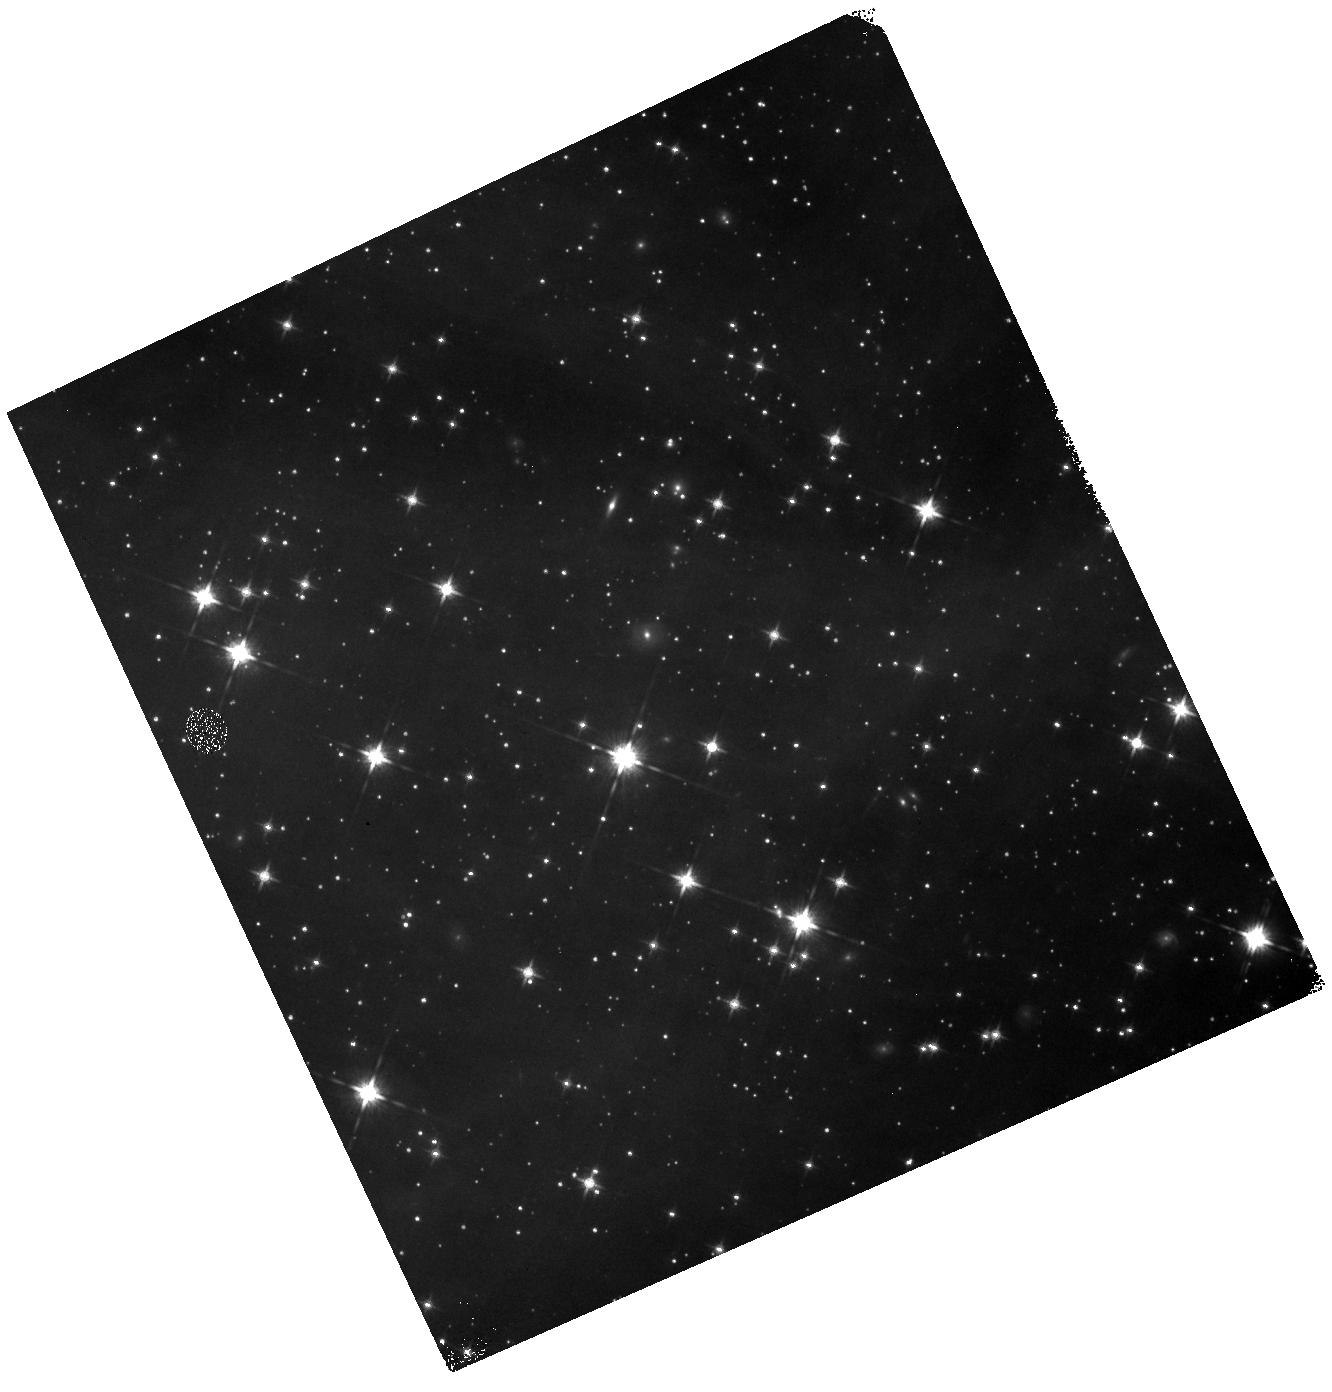
Target: field at RA 239.123°, Dec -37.905°. Instrument: WFC3/IR. Filter: F125W. Exposure: 11 min. Observation ID: hst_12036_02_wfc3_ir_f125w_ibgj02

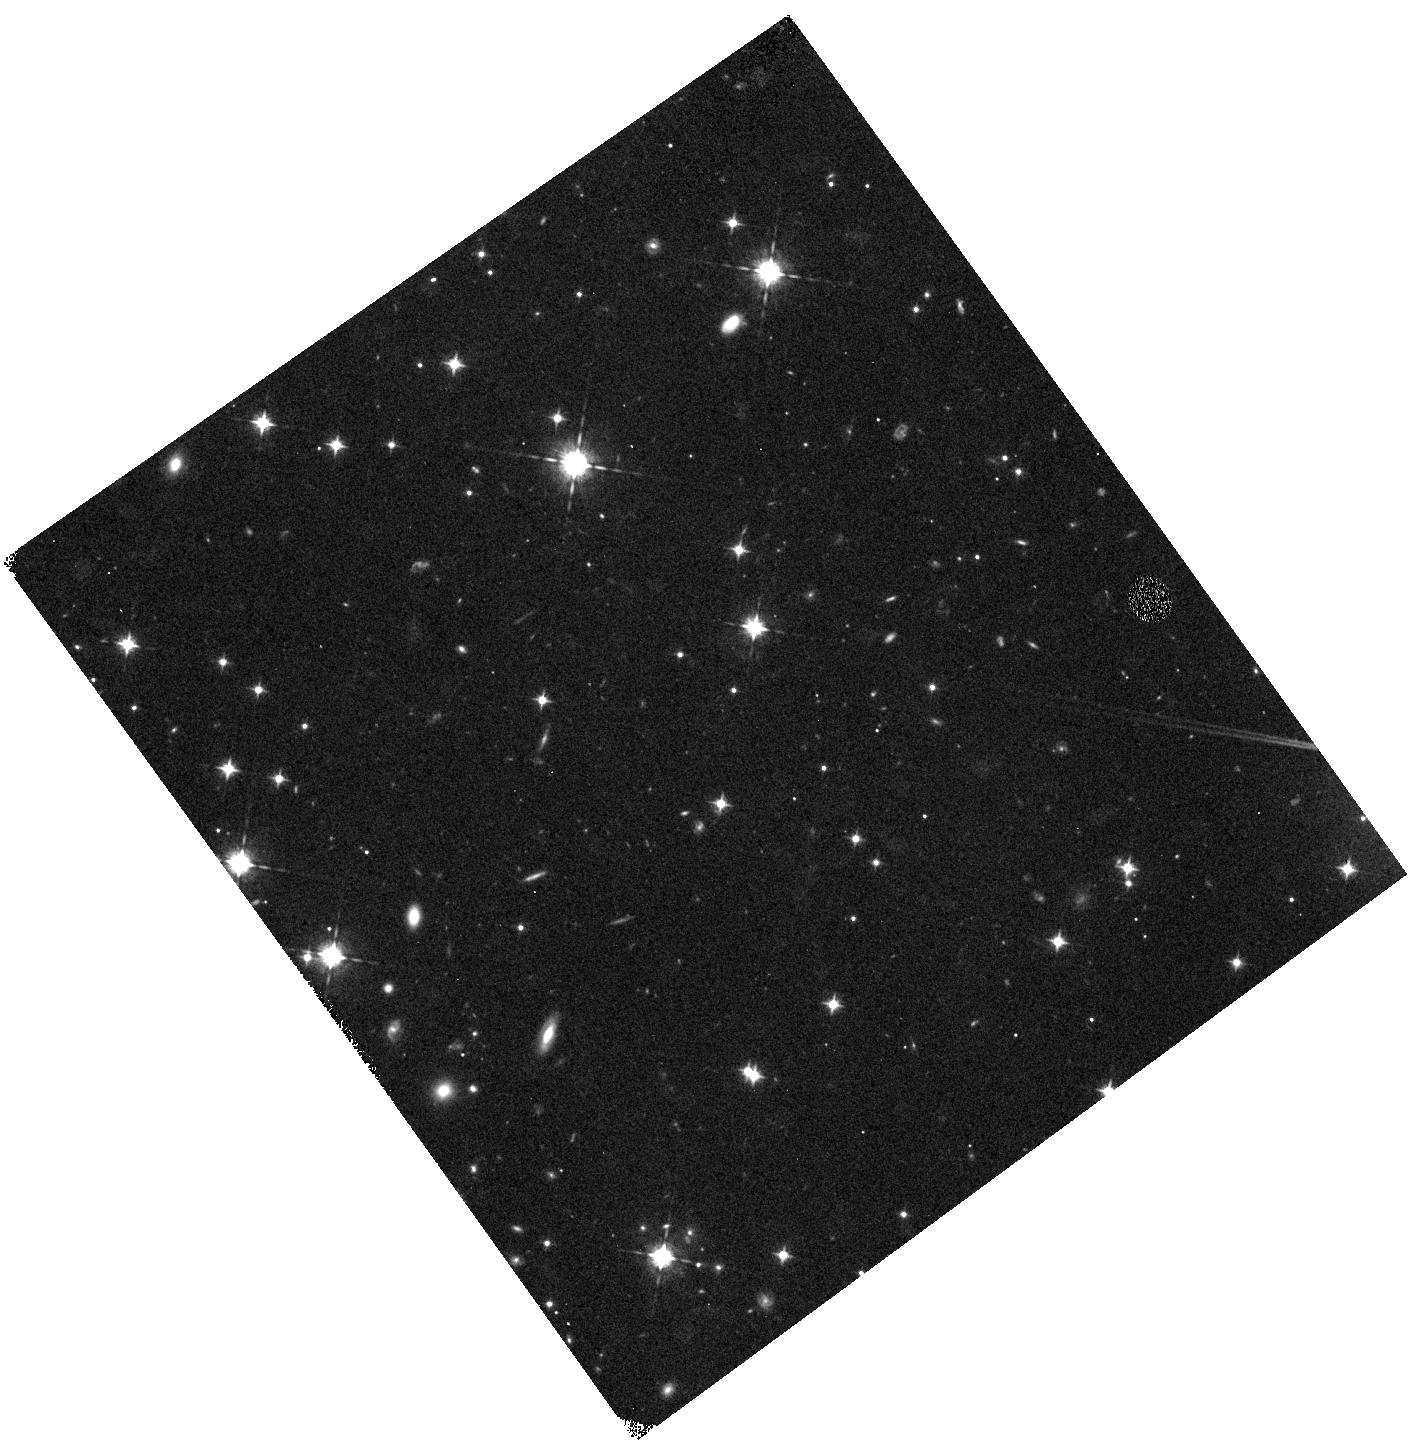
Target: field at RA 64.882°, Dec 29.182°. Instrument: WFC3/IR. Filter: F098M. Exposure: 41 min. Observation ID: hst_12036_01_wfc3_ir_f098m_ibgj01

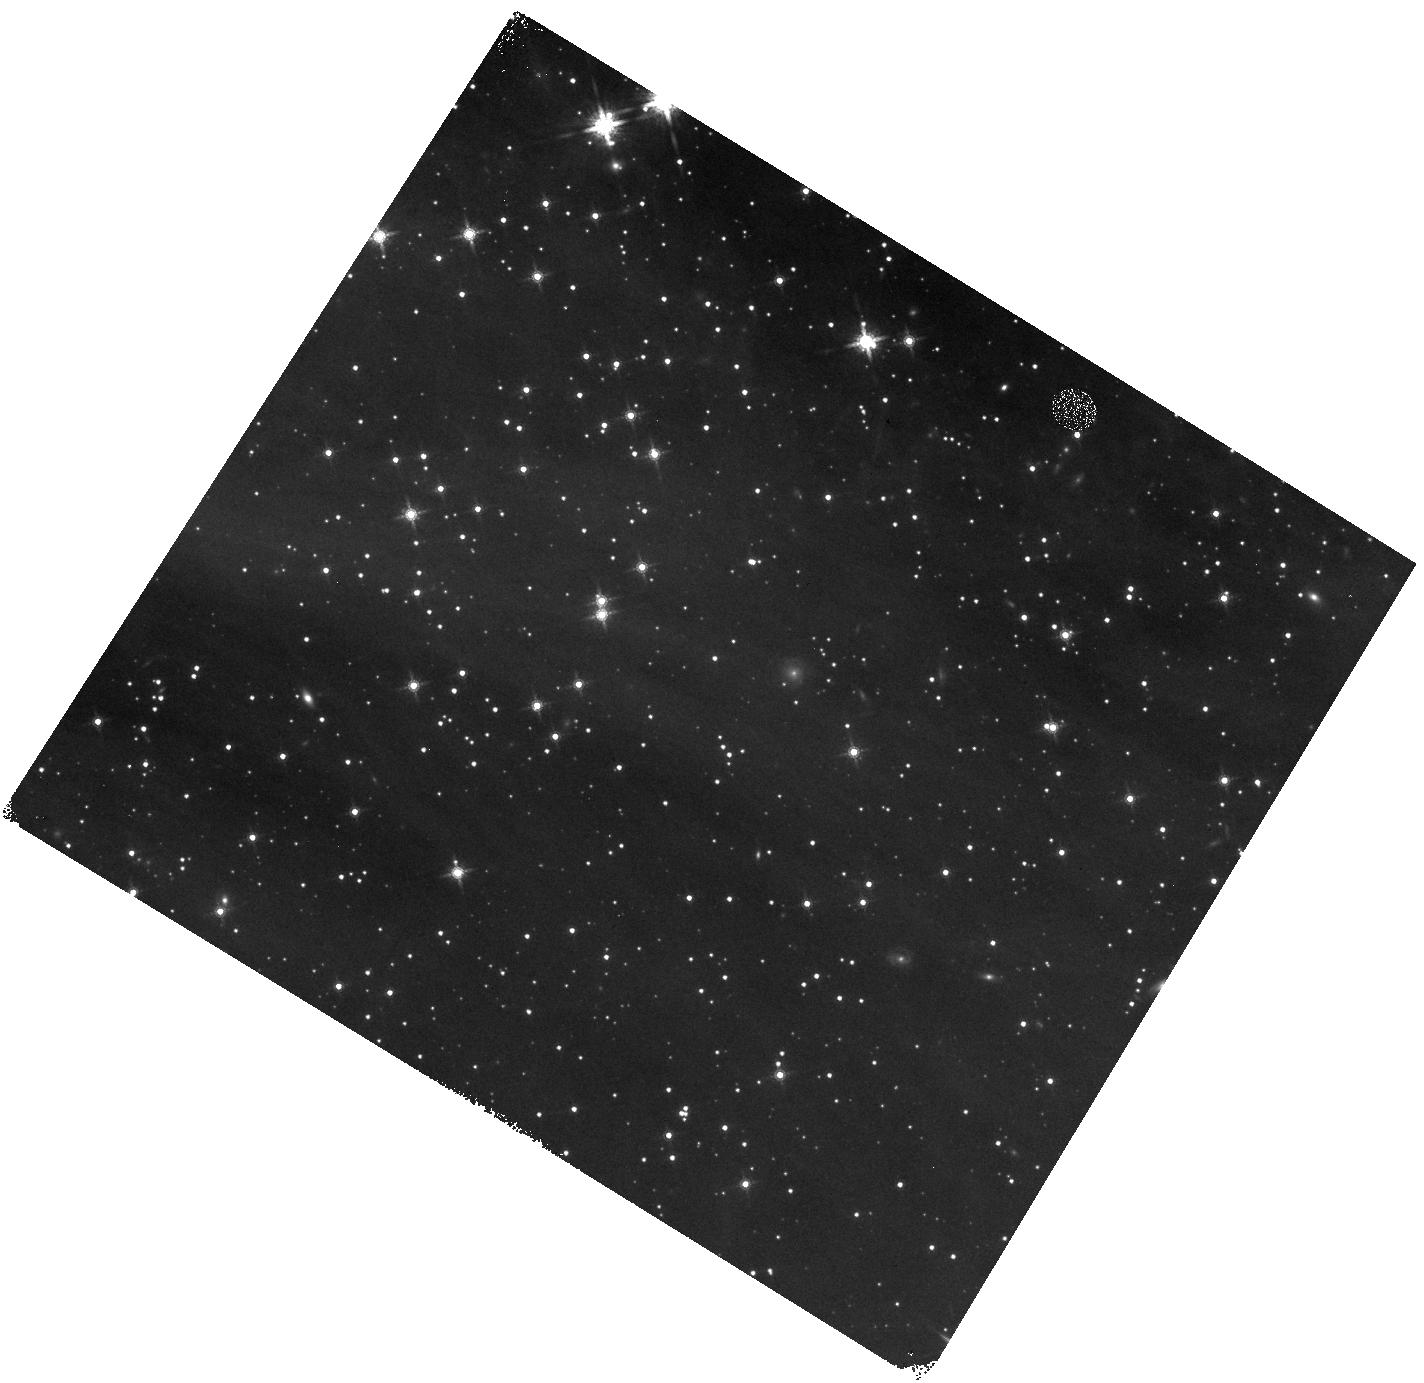
Target: field at RA 239.279°, Dec -37.774°. Instrument: WFC3/IR. Filter: F160W. Exposure: 8 min. Observation ID: hst_12036_53_wfc3_ir_f160w_ibgj53

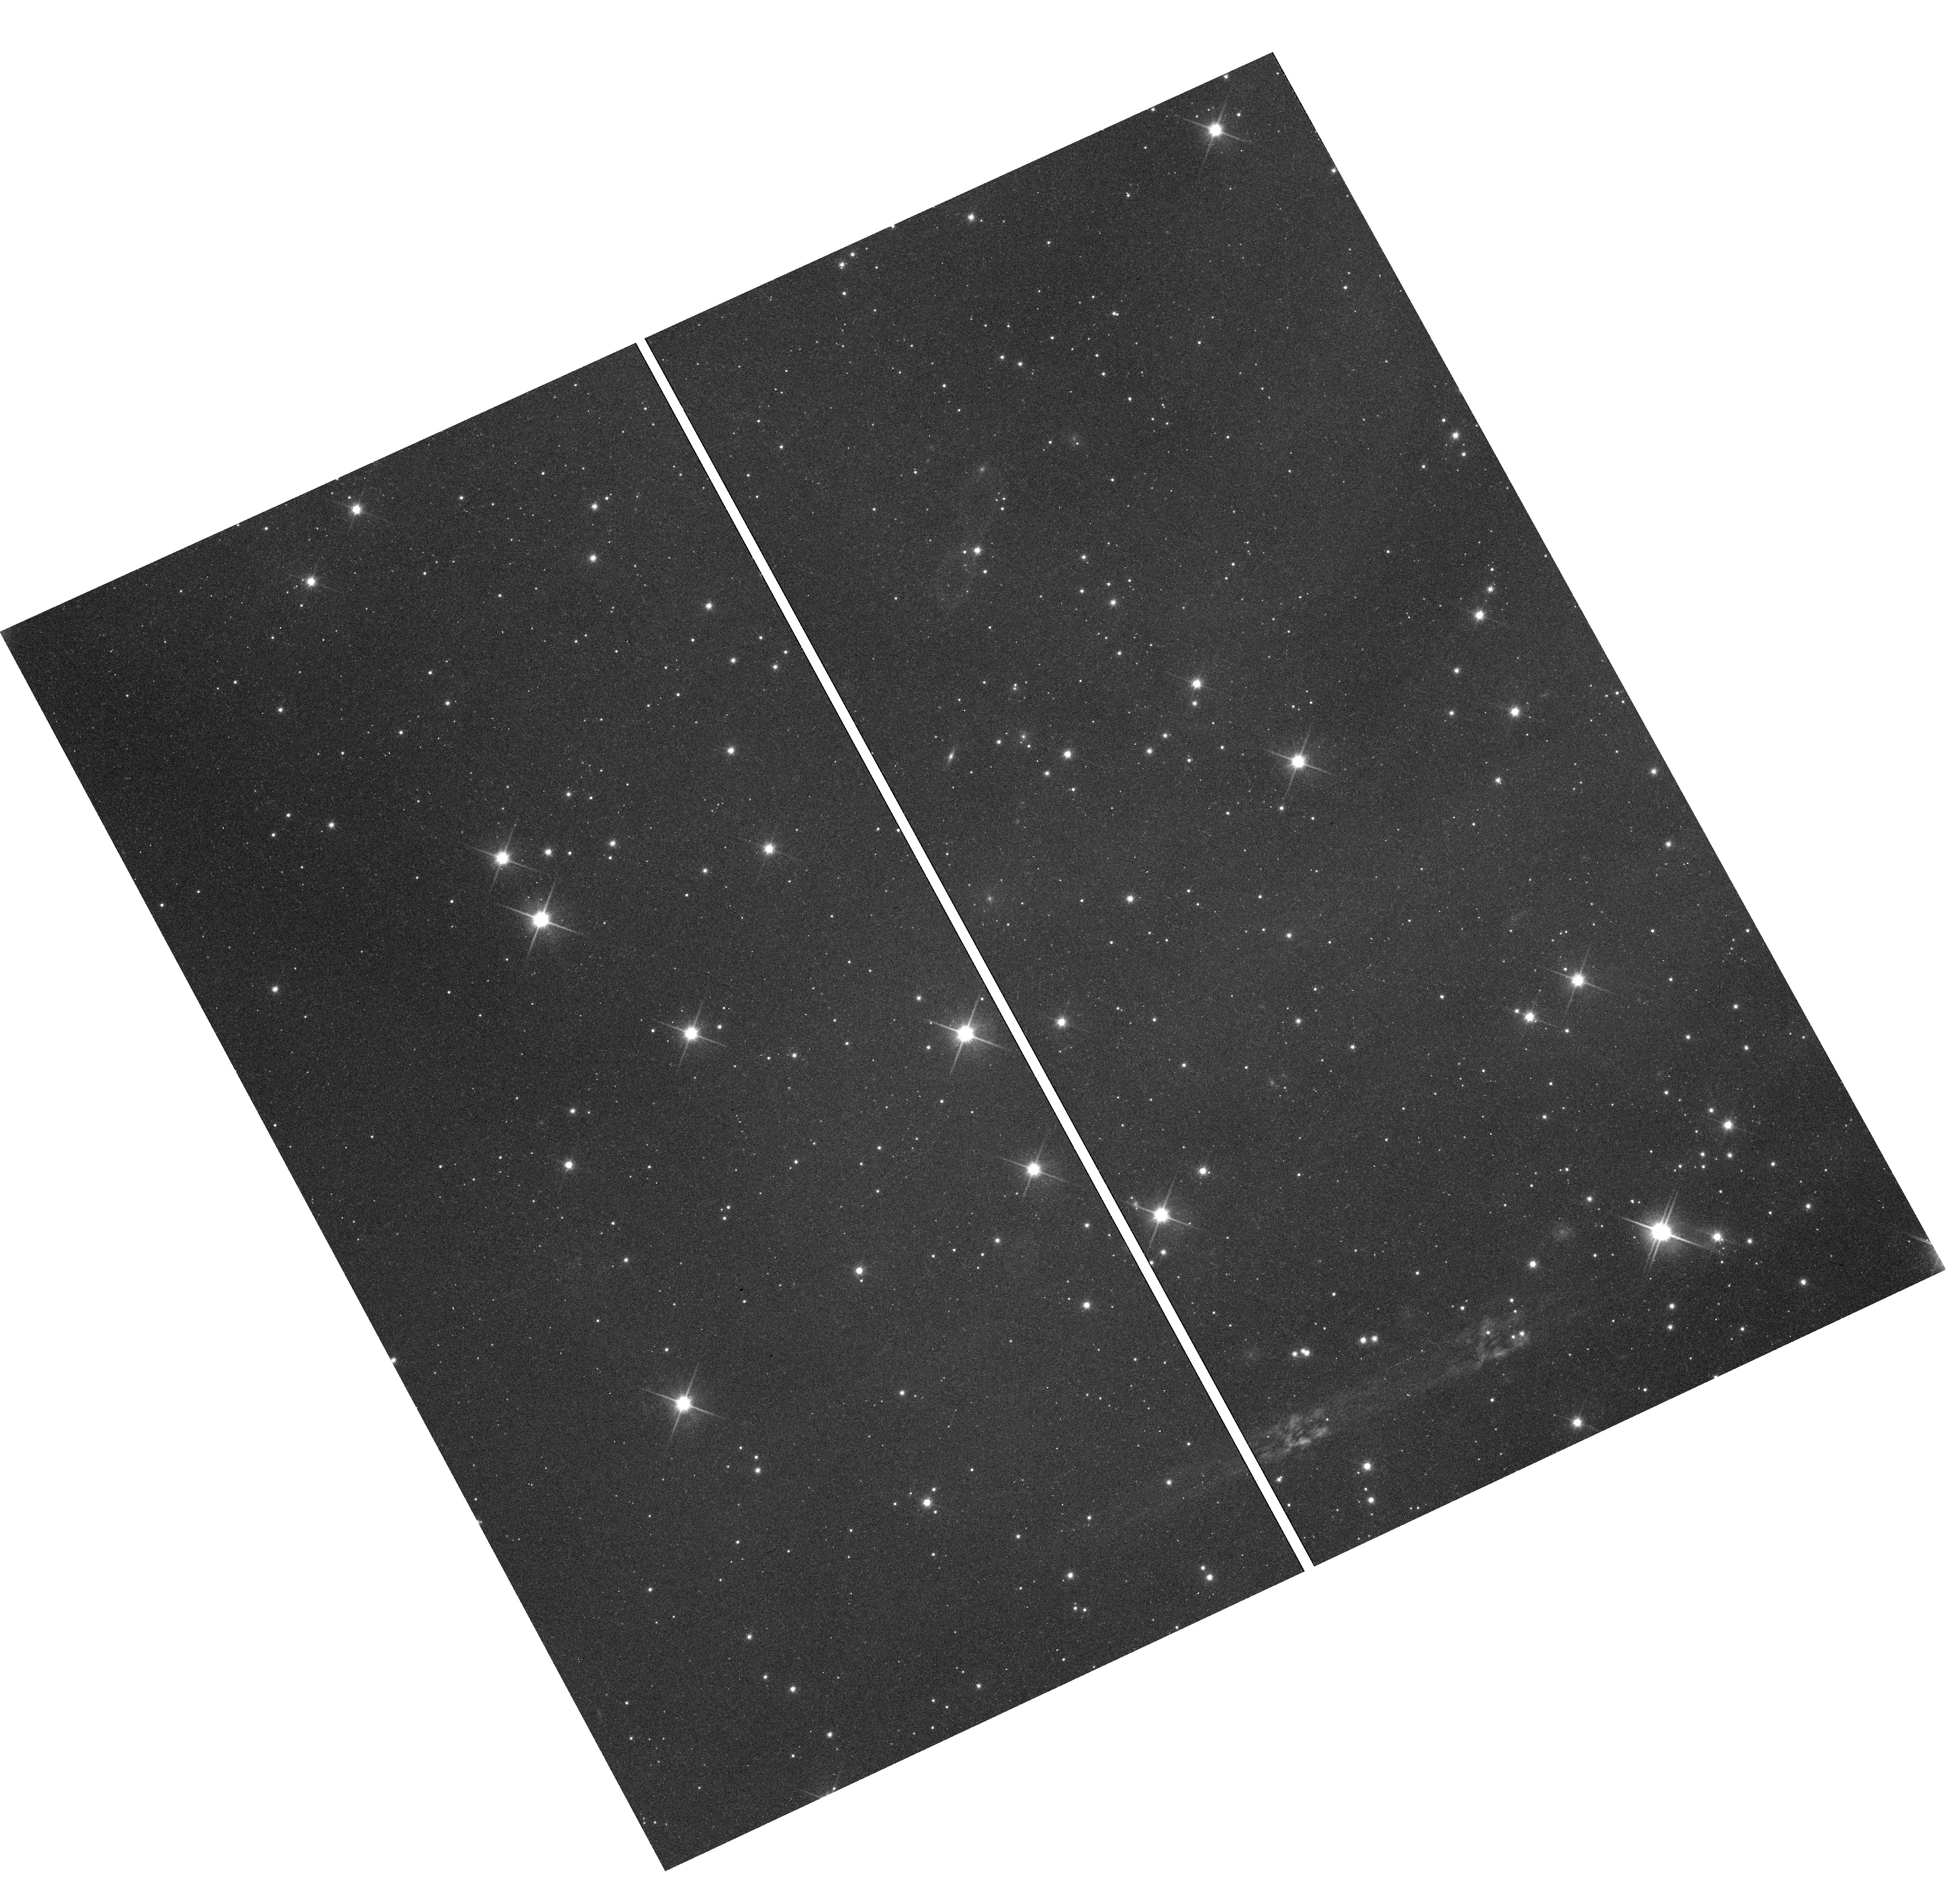
Target: field at RA 239.123°, Dec -37.902°. Instrument: WFC3/UVIS. Filter: F600LP. Exposure: 16 min. Observation ID: hst_12036_02_wfc3_uvis_f600lp_ibgj02

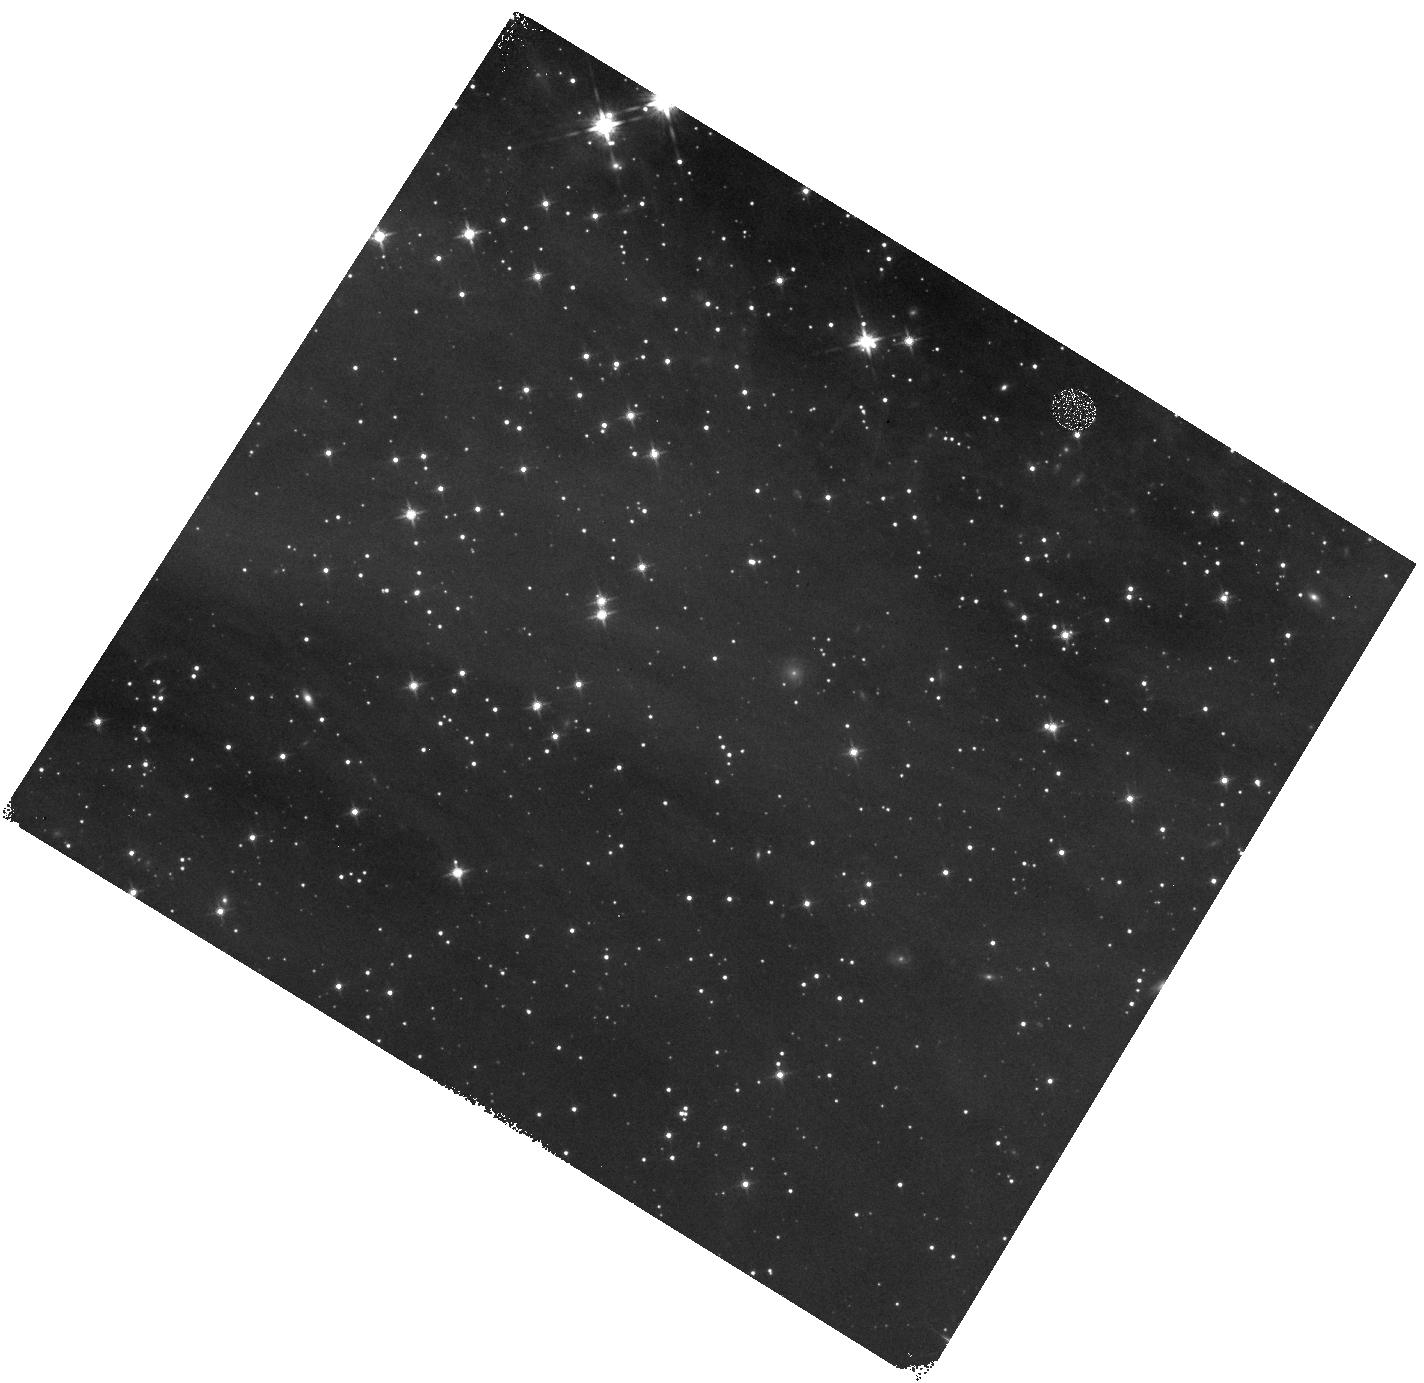
Target: field at RA 239.279°, Dec -37.774°. Instrument: WFC3/IR. Filter: F125W. Exposure: 11 min. Observation ID: hst_12036_53_wfc3_ir_f125w_ibgj53

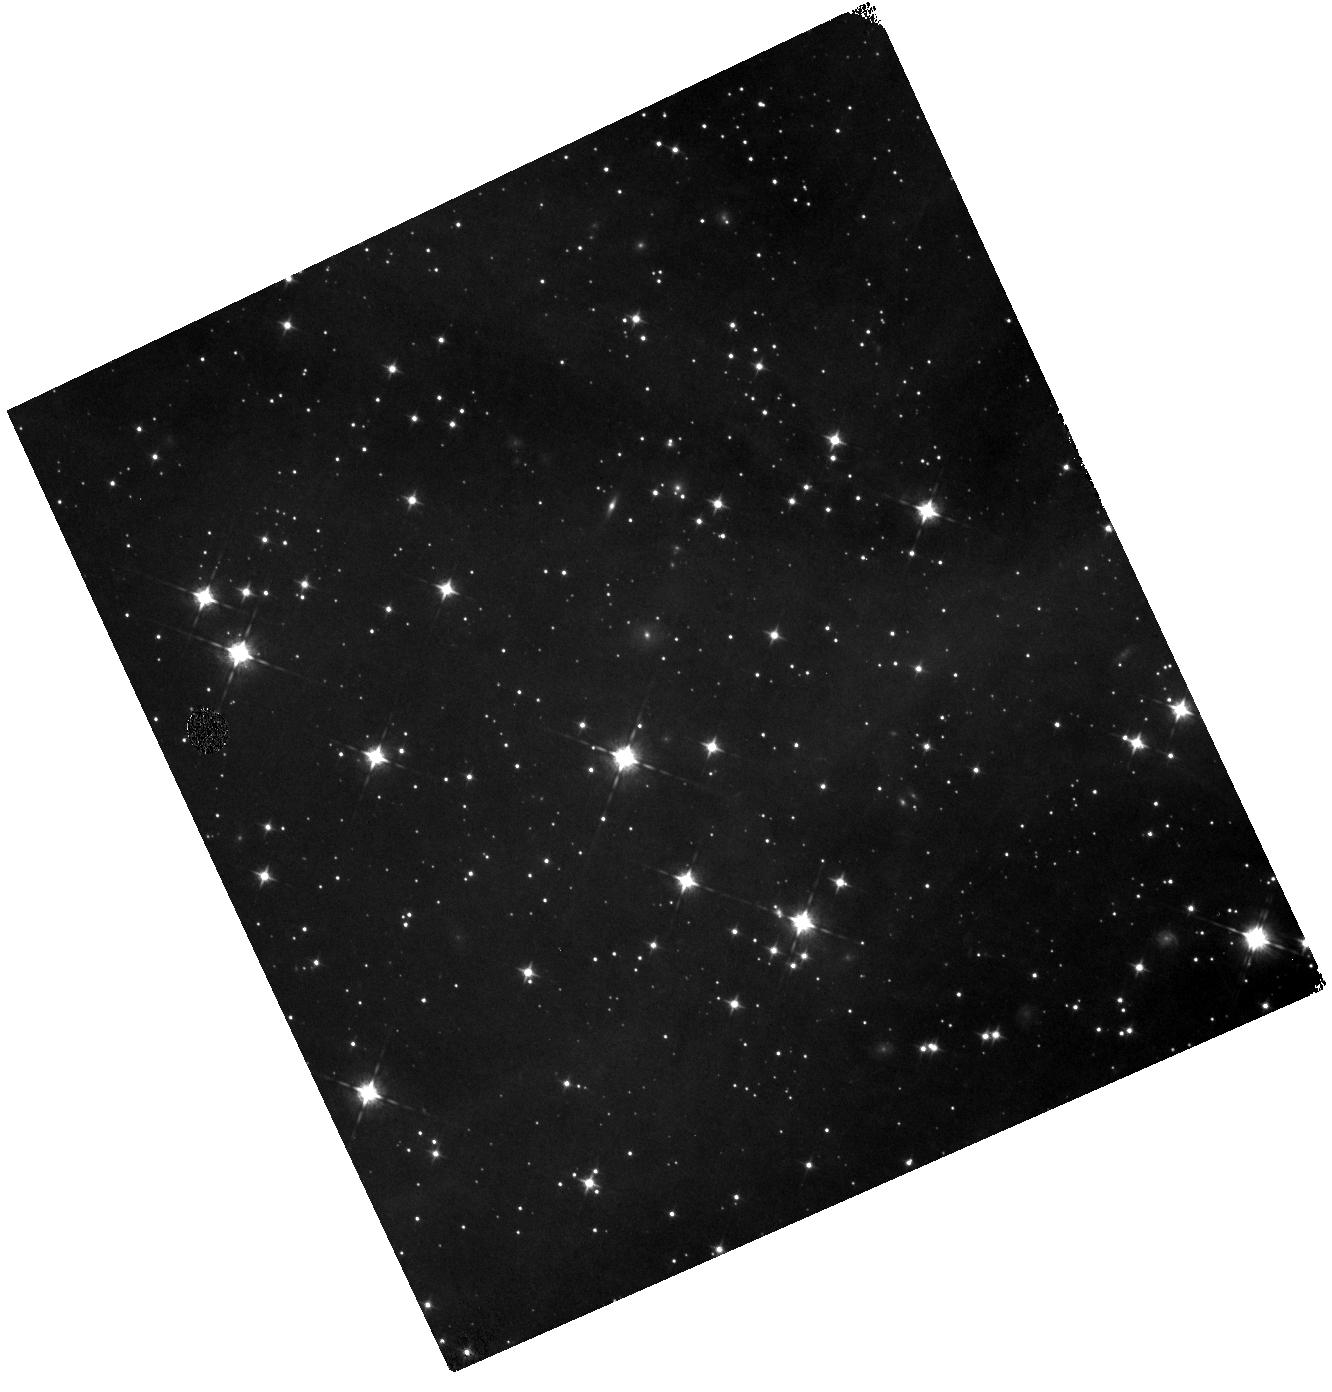
Target: field at RA 239.123°, Dec -37.905°. Instrument: WFC3/IR. Filter: F098M. Exposure: 44 min. Observation ID: hst_12036_02_wfc3_ir_f098m_ibgj02

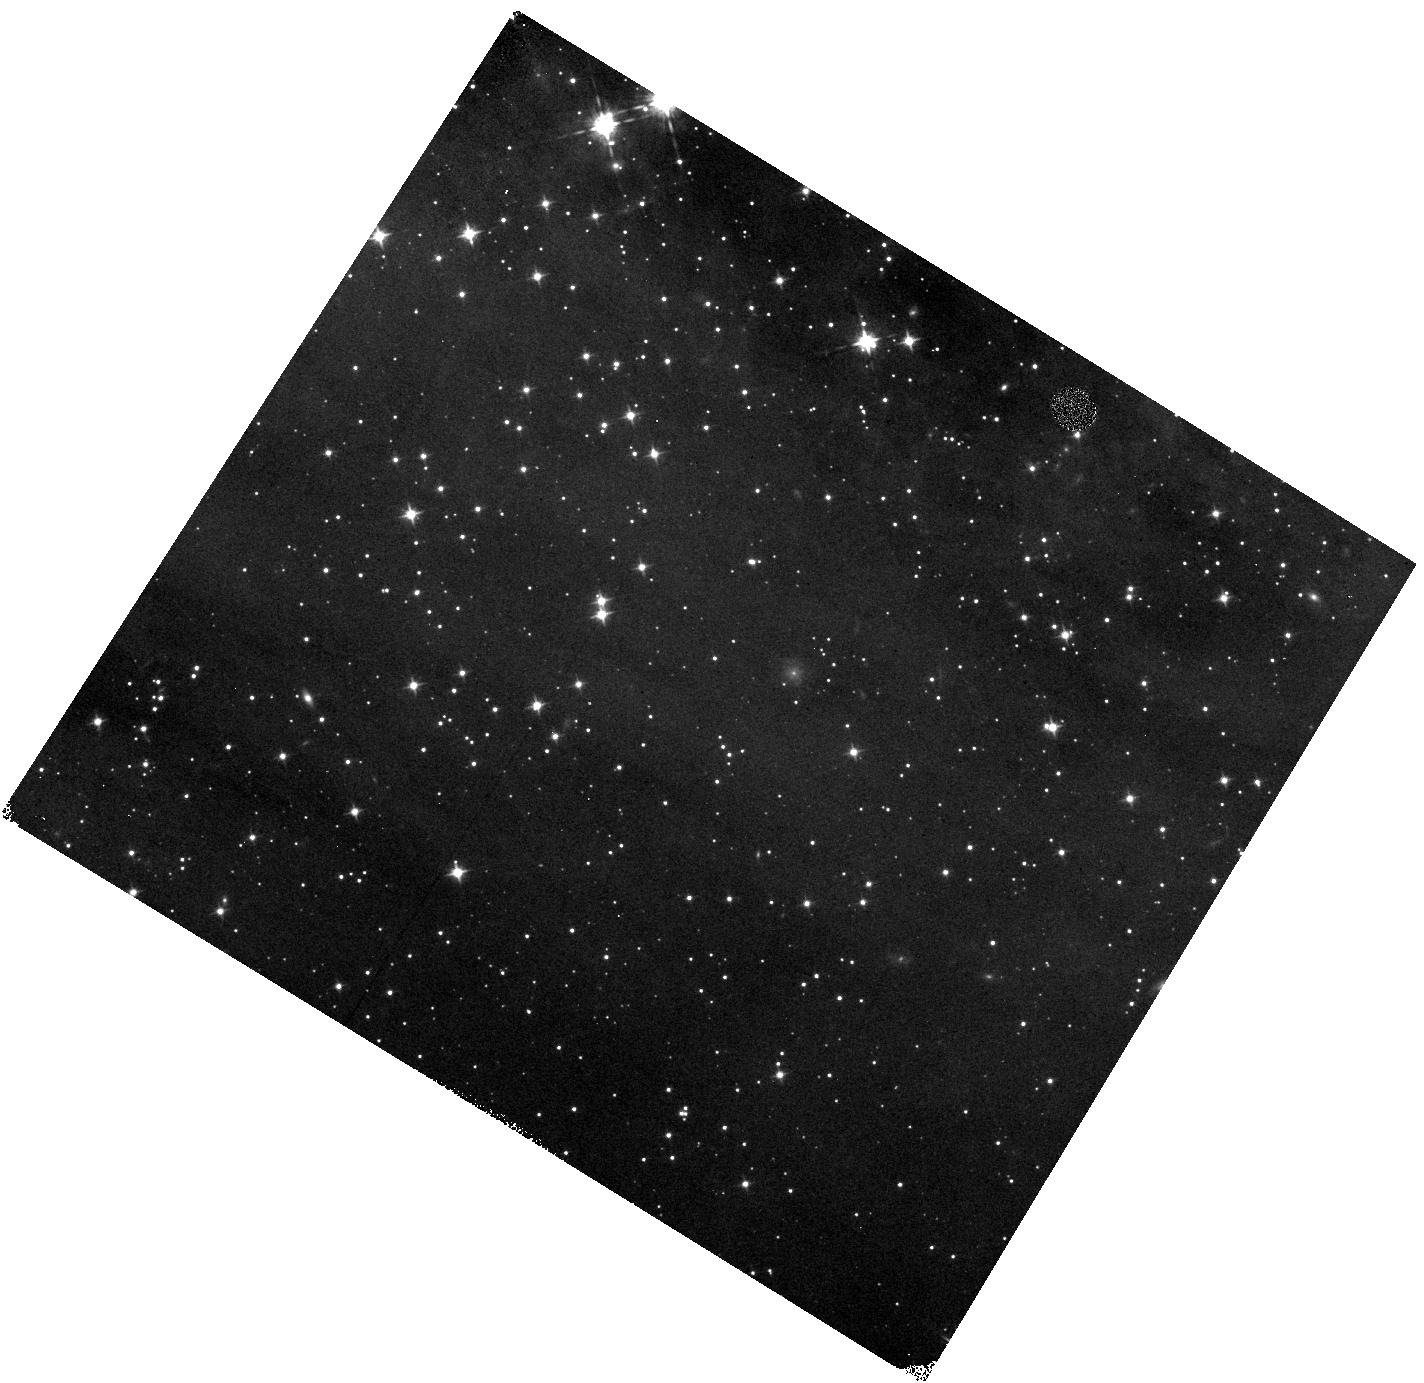
Target: field at RA 239.279°, Dec -37.774°. Instrument: WFC3/IR. Filter: F098M. Exposure: 44 min. Observation ID: hst_12036_53_wfc3_ir_f098m_ibgj53

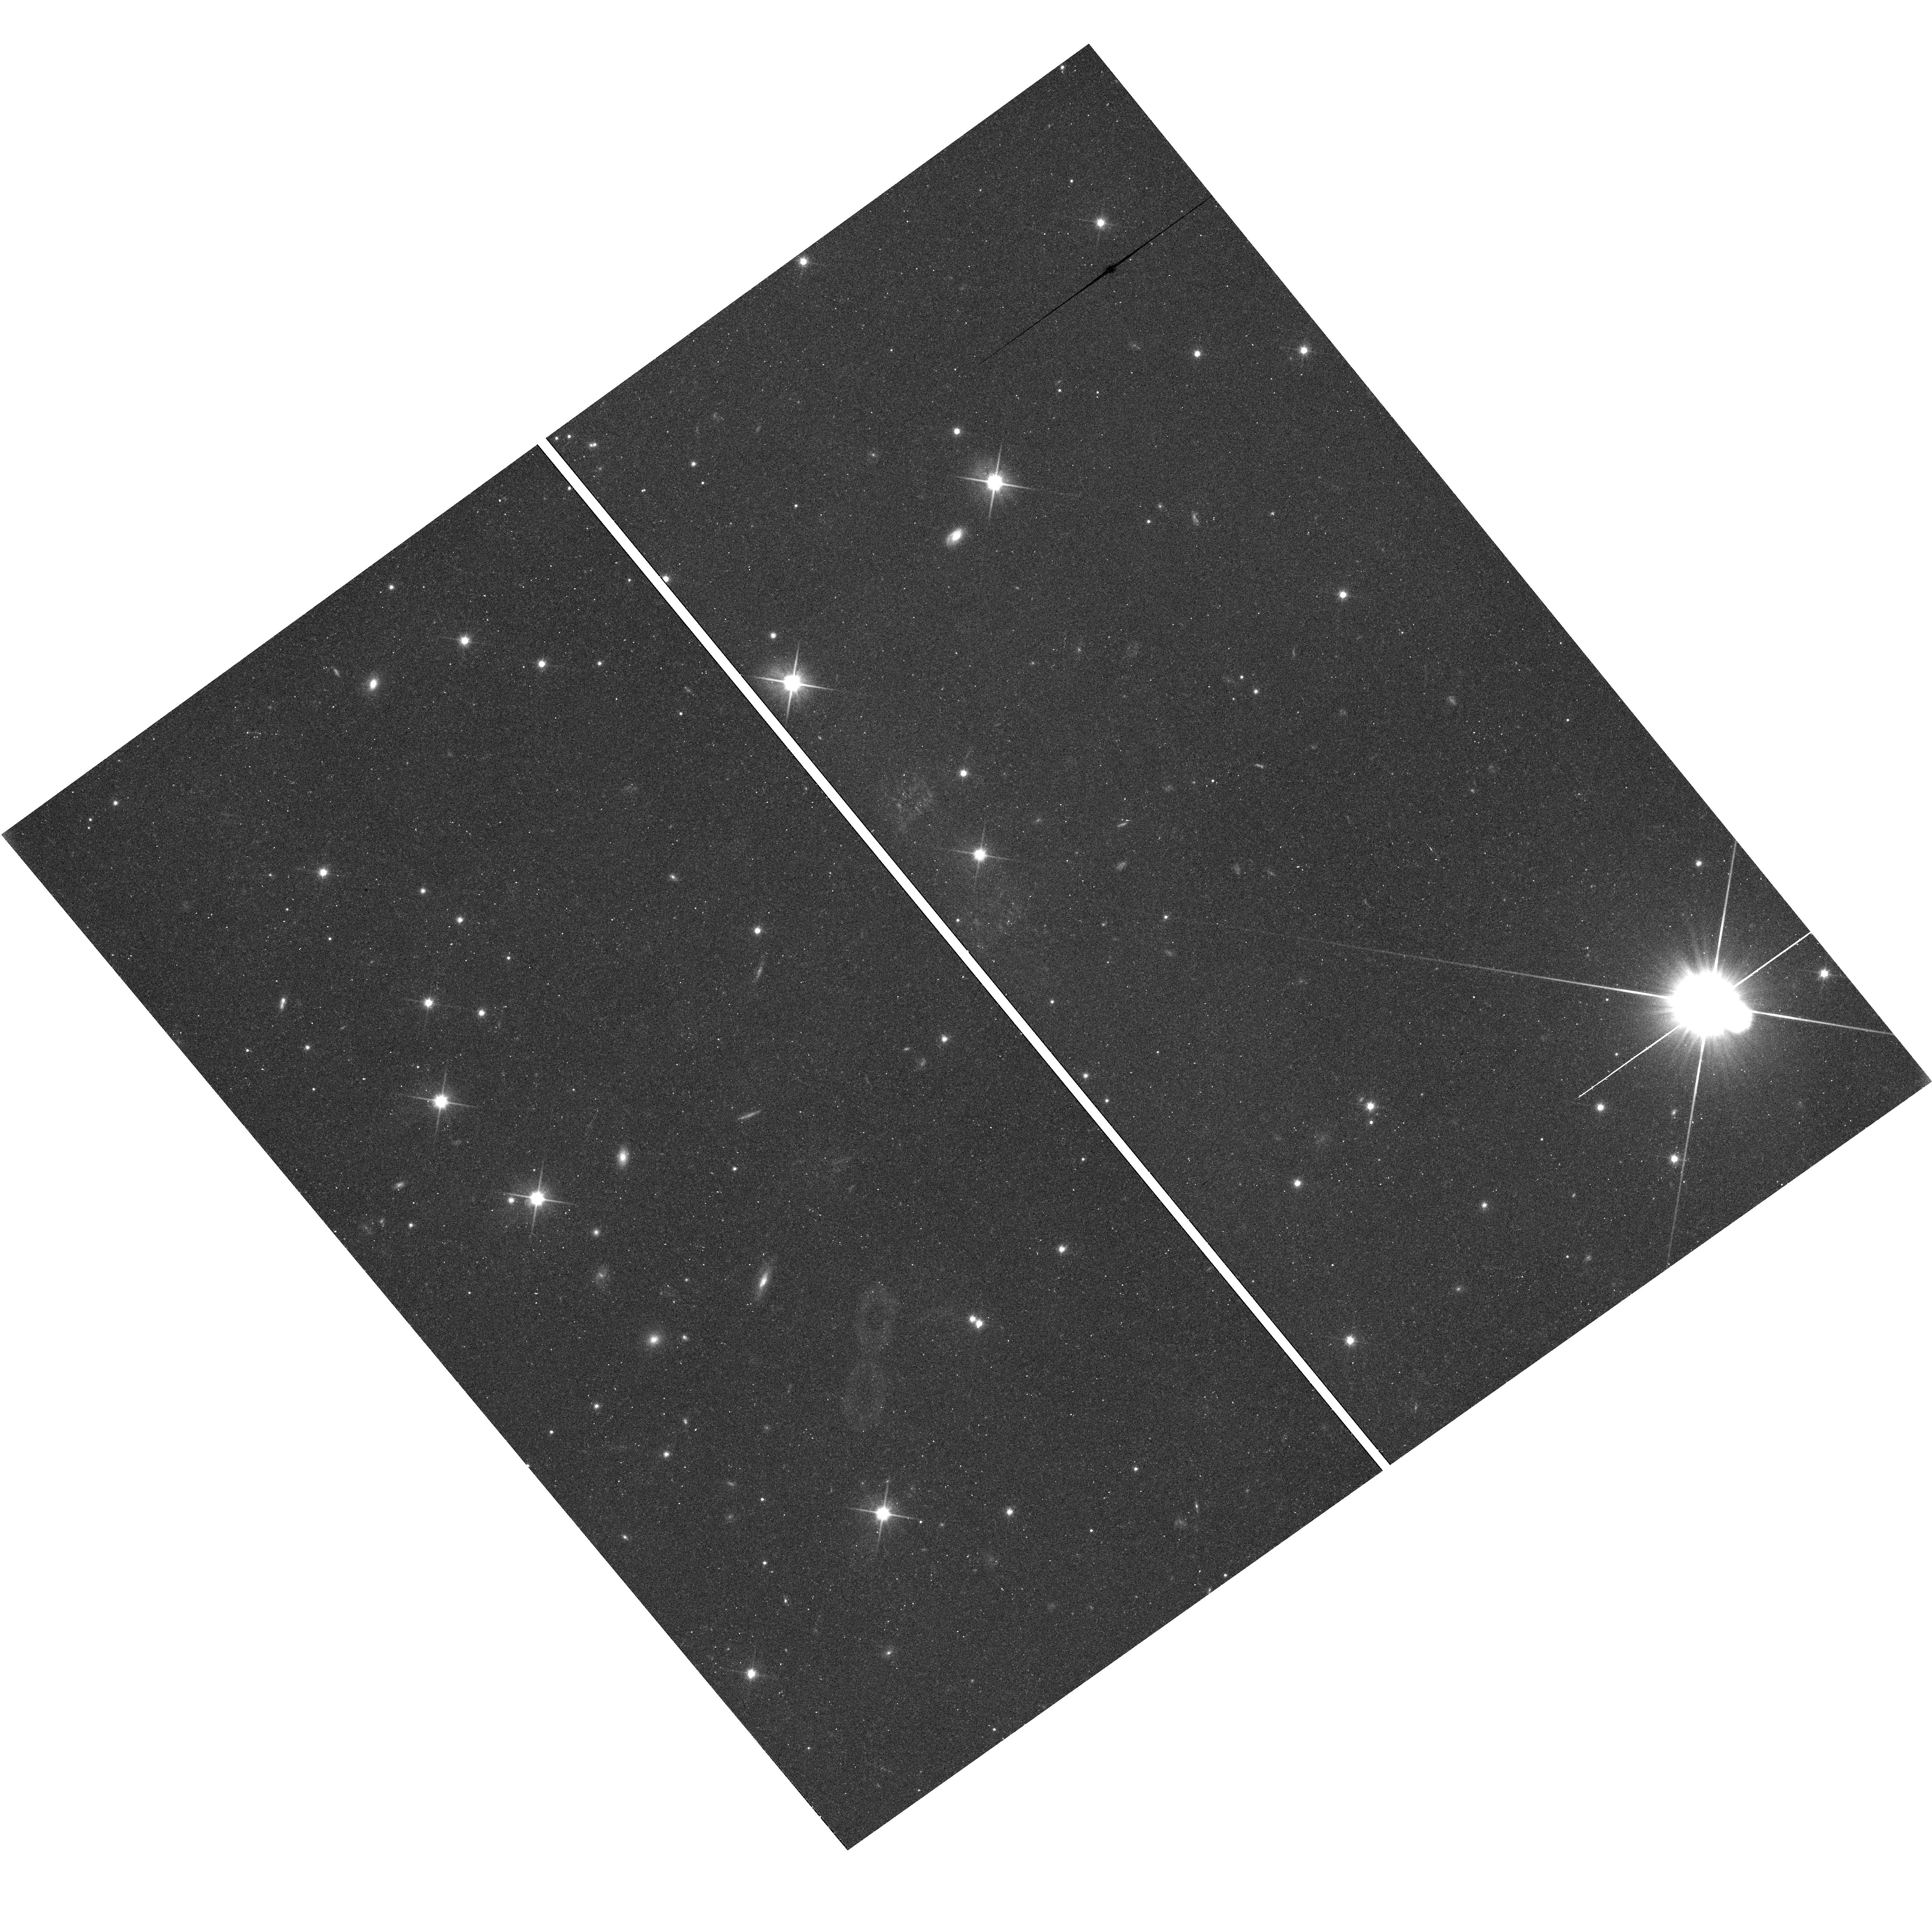
Target: field at RA 64.880°, Dec 29.179°. Instrument: WFC3/UVIS. Filter: F600LP. Exposure: 20 min. Observation ID: hst_12036_01_wfc3_uvis_f600lp_ibgj01

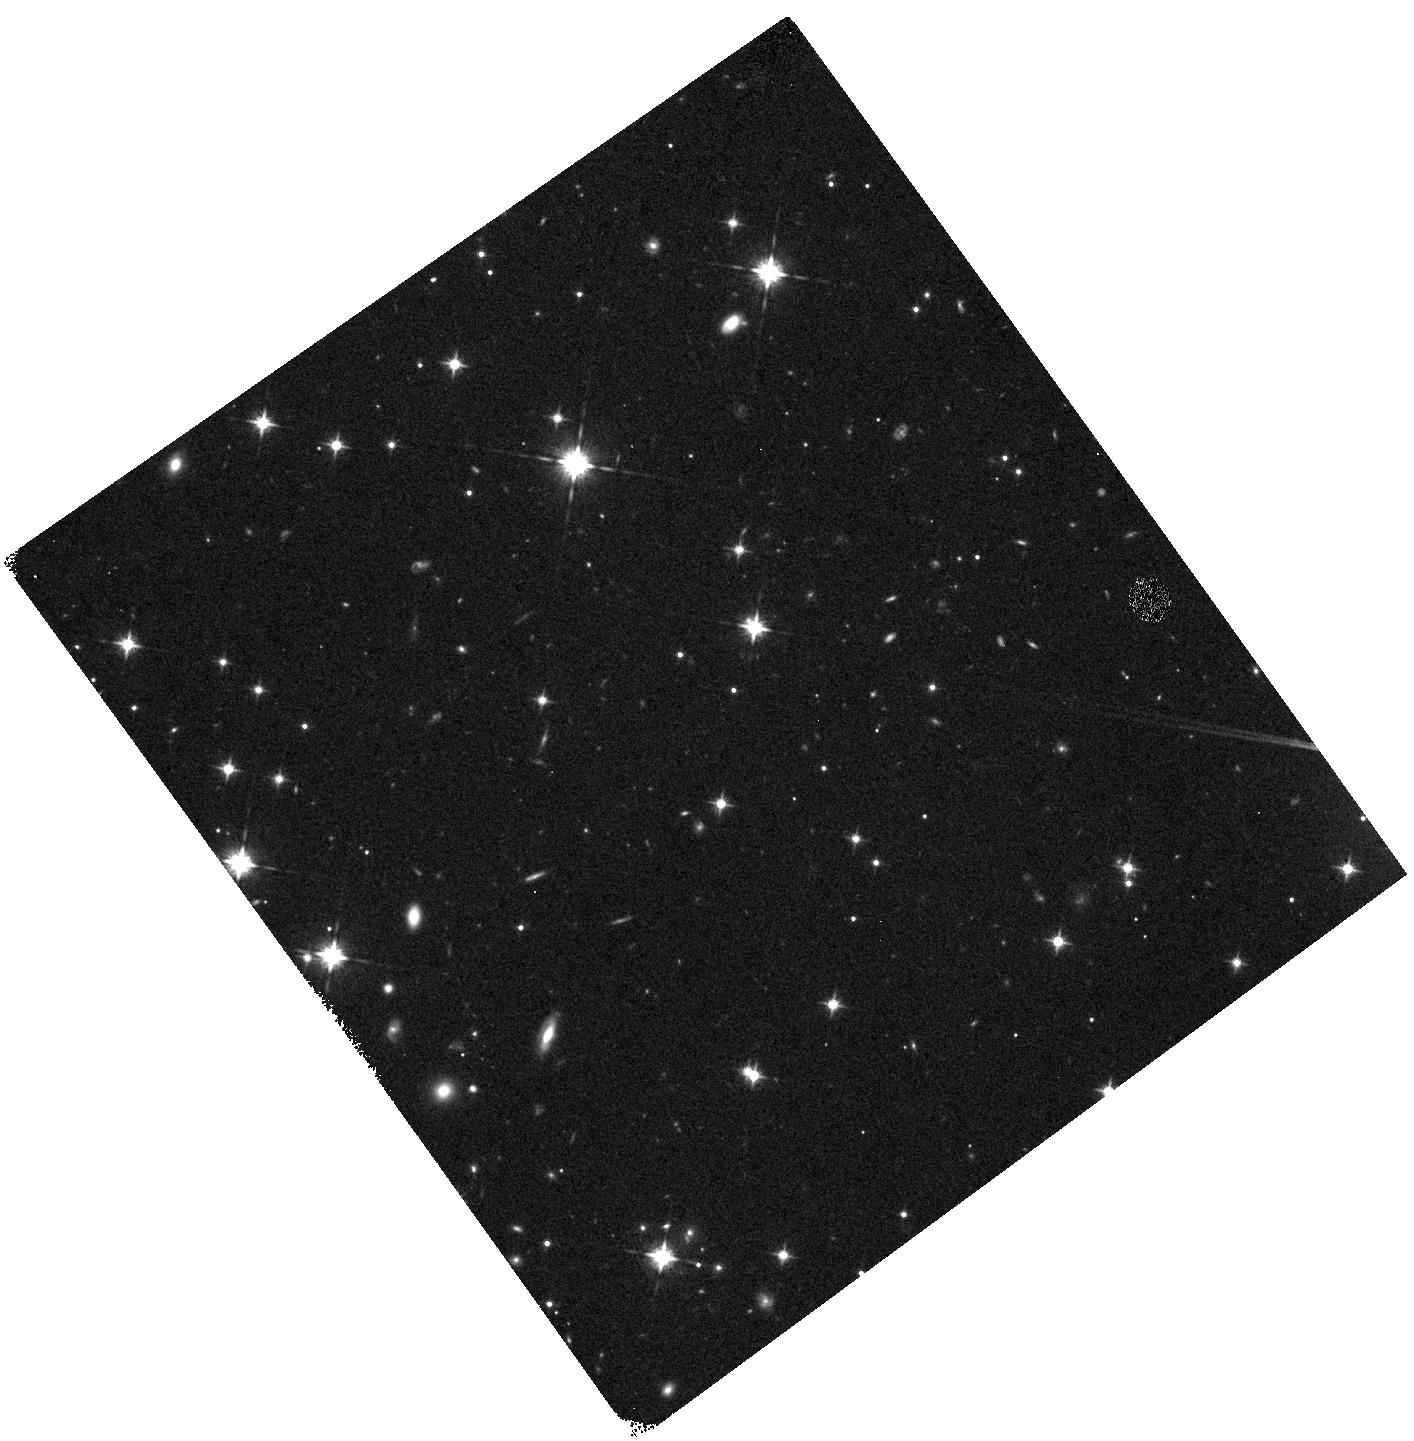
Target: field at RA 64.882°, Dec 29.182°. Instrument: WFC3/IR. Filter: F125W. Exposure: 12 min. Observation ID: hst_12036_01_wfc3_ir_f125w_ibgj01

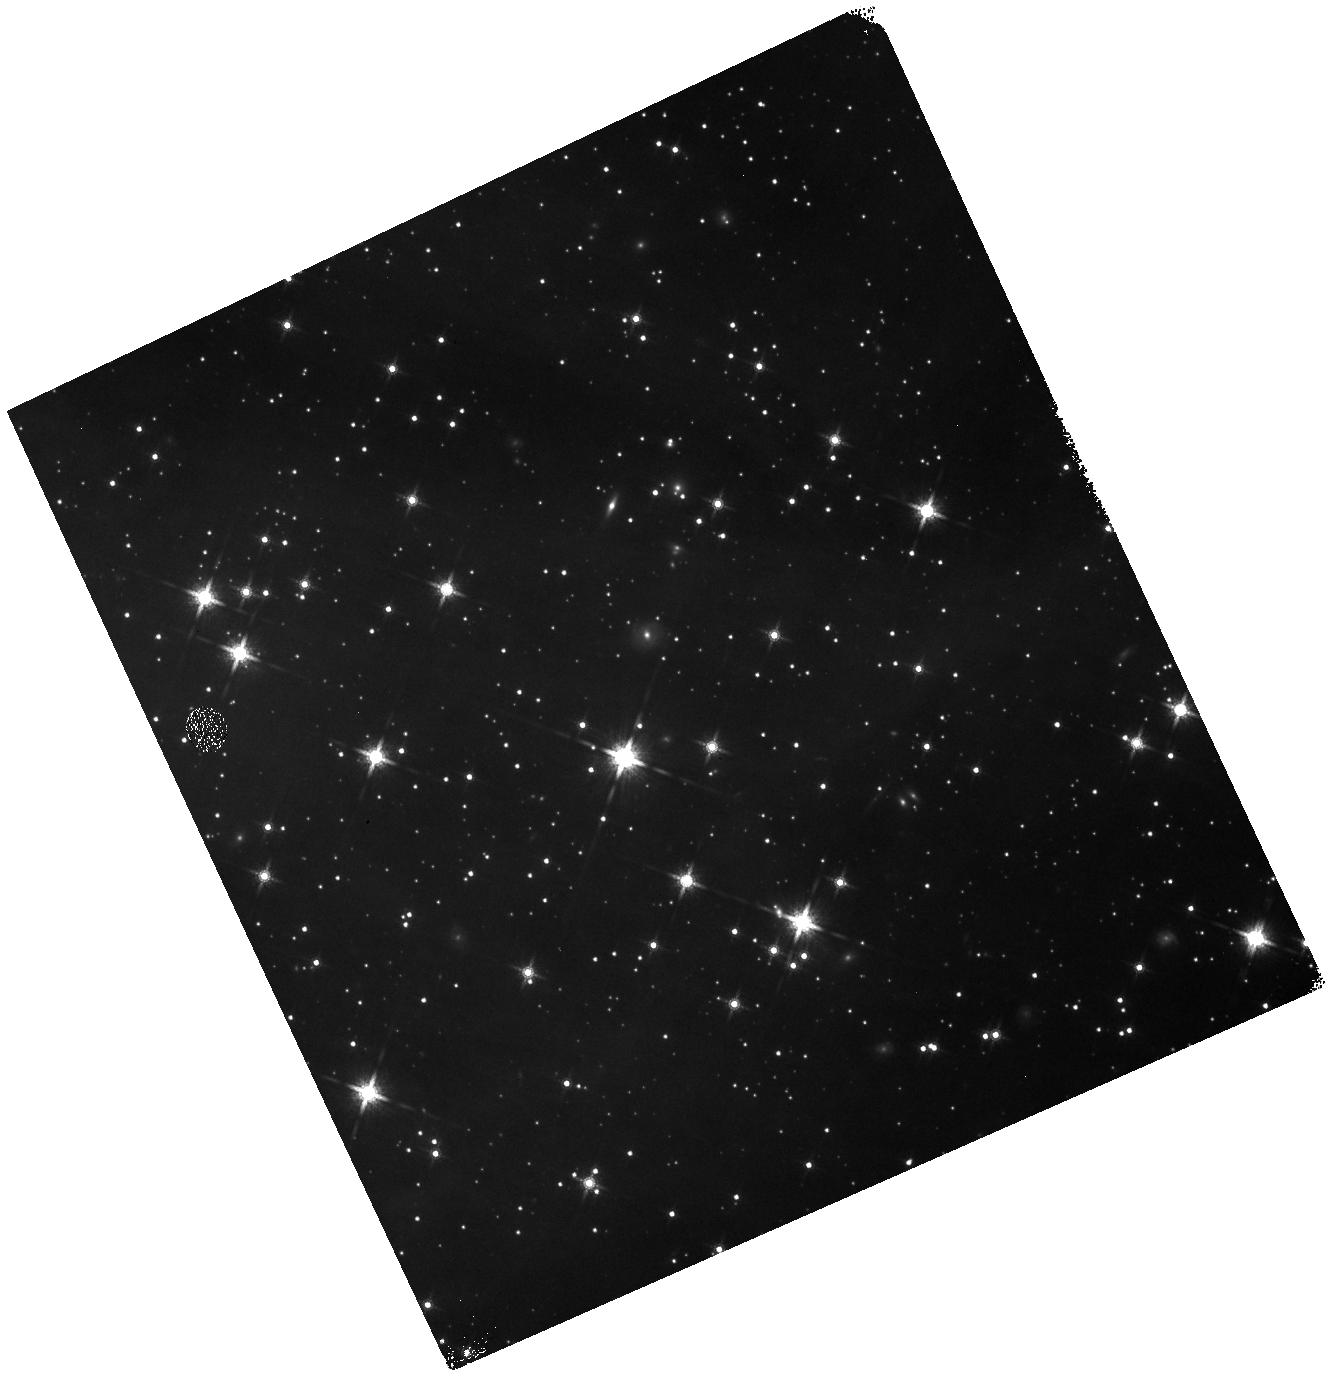
Target: field at RA 239.123°, Dec -37.905°. Instrument: WFC3/IR. Filter: F160W. Exposure: 8 min. Observation ID: hst_12036_02_wfc3_ir_f160w_ibgj02

COS-GTO: Accretion Flows and Winds of Pre-Main Sequence Stars Part 2 (PI: Green, James Carswell)

COS will obtain spectra of T Tauri stars to study accretion flows and wind absorption features in ultraviolet emission lines. Observations of several T Tauri stars with different inclination angles with respect to the line of sight will determine the temperature distributions, flow velocities, and column densities of both inflows and outflows for these stars.